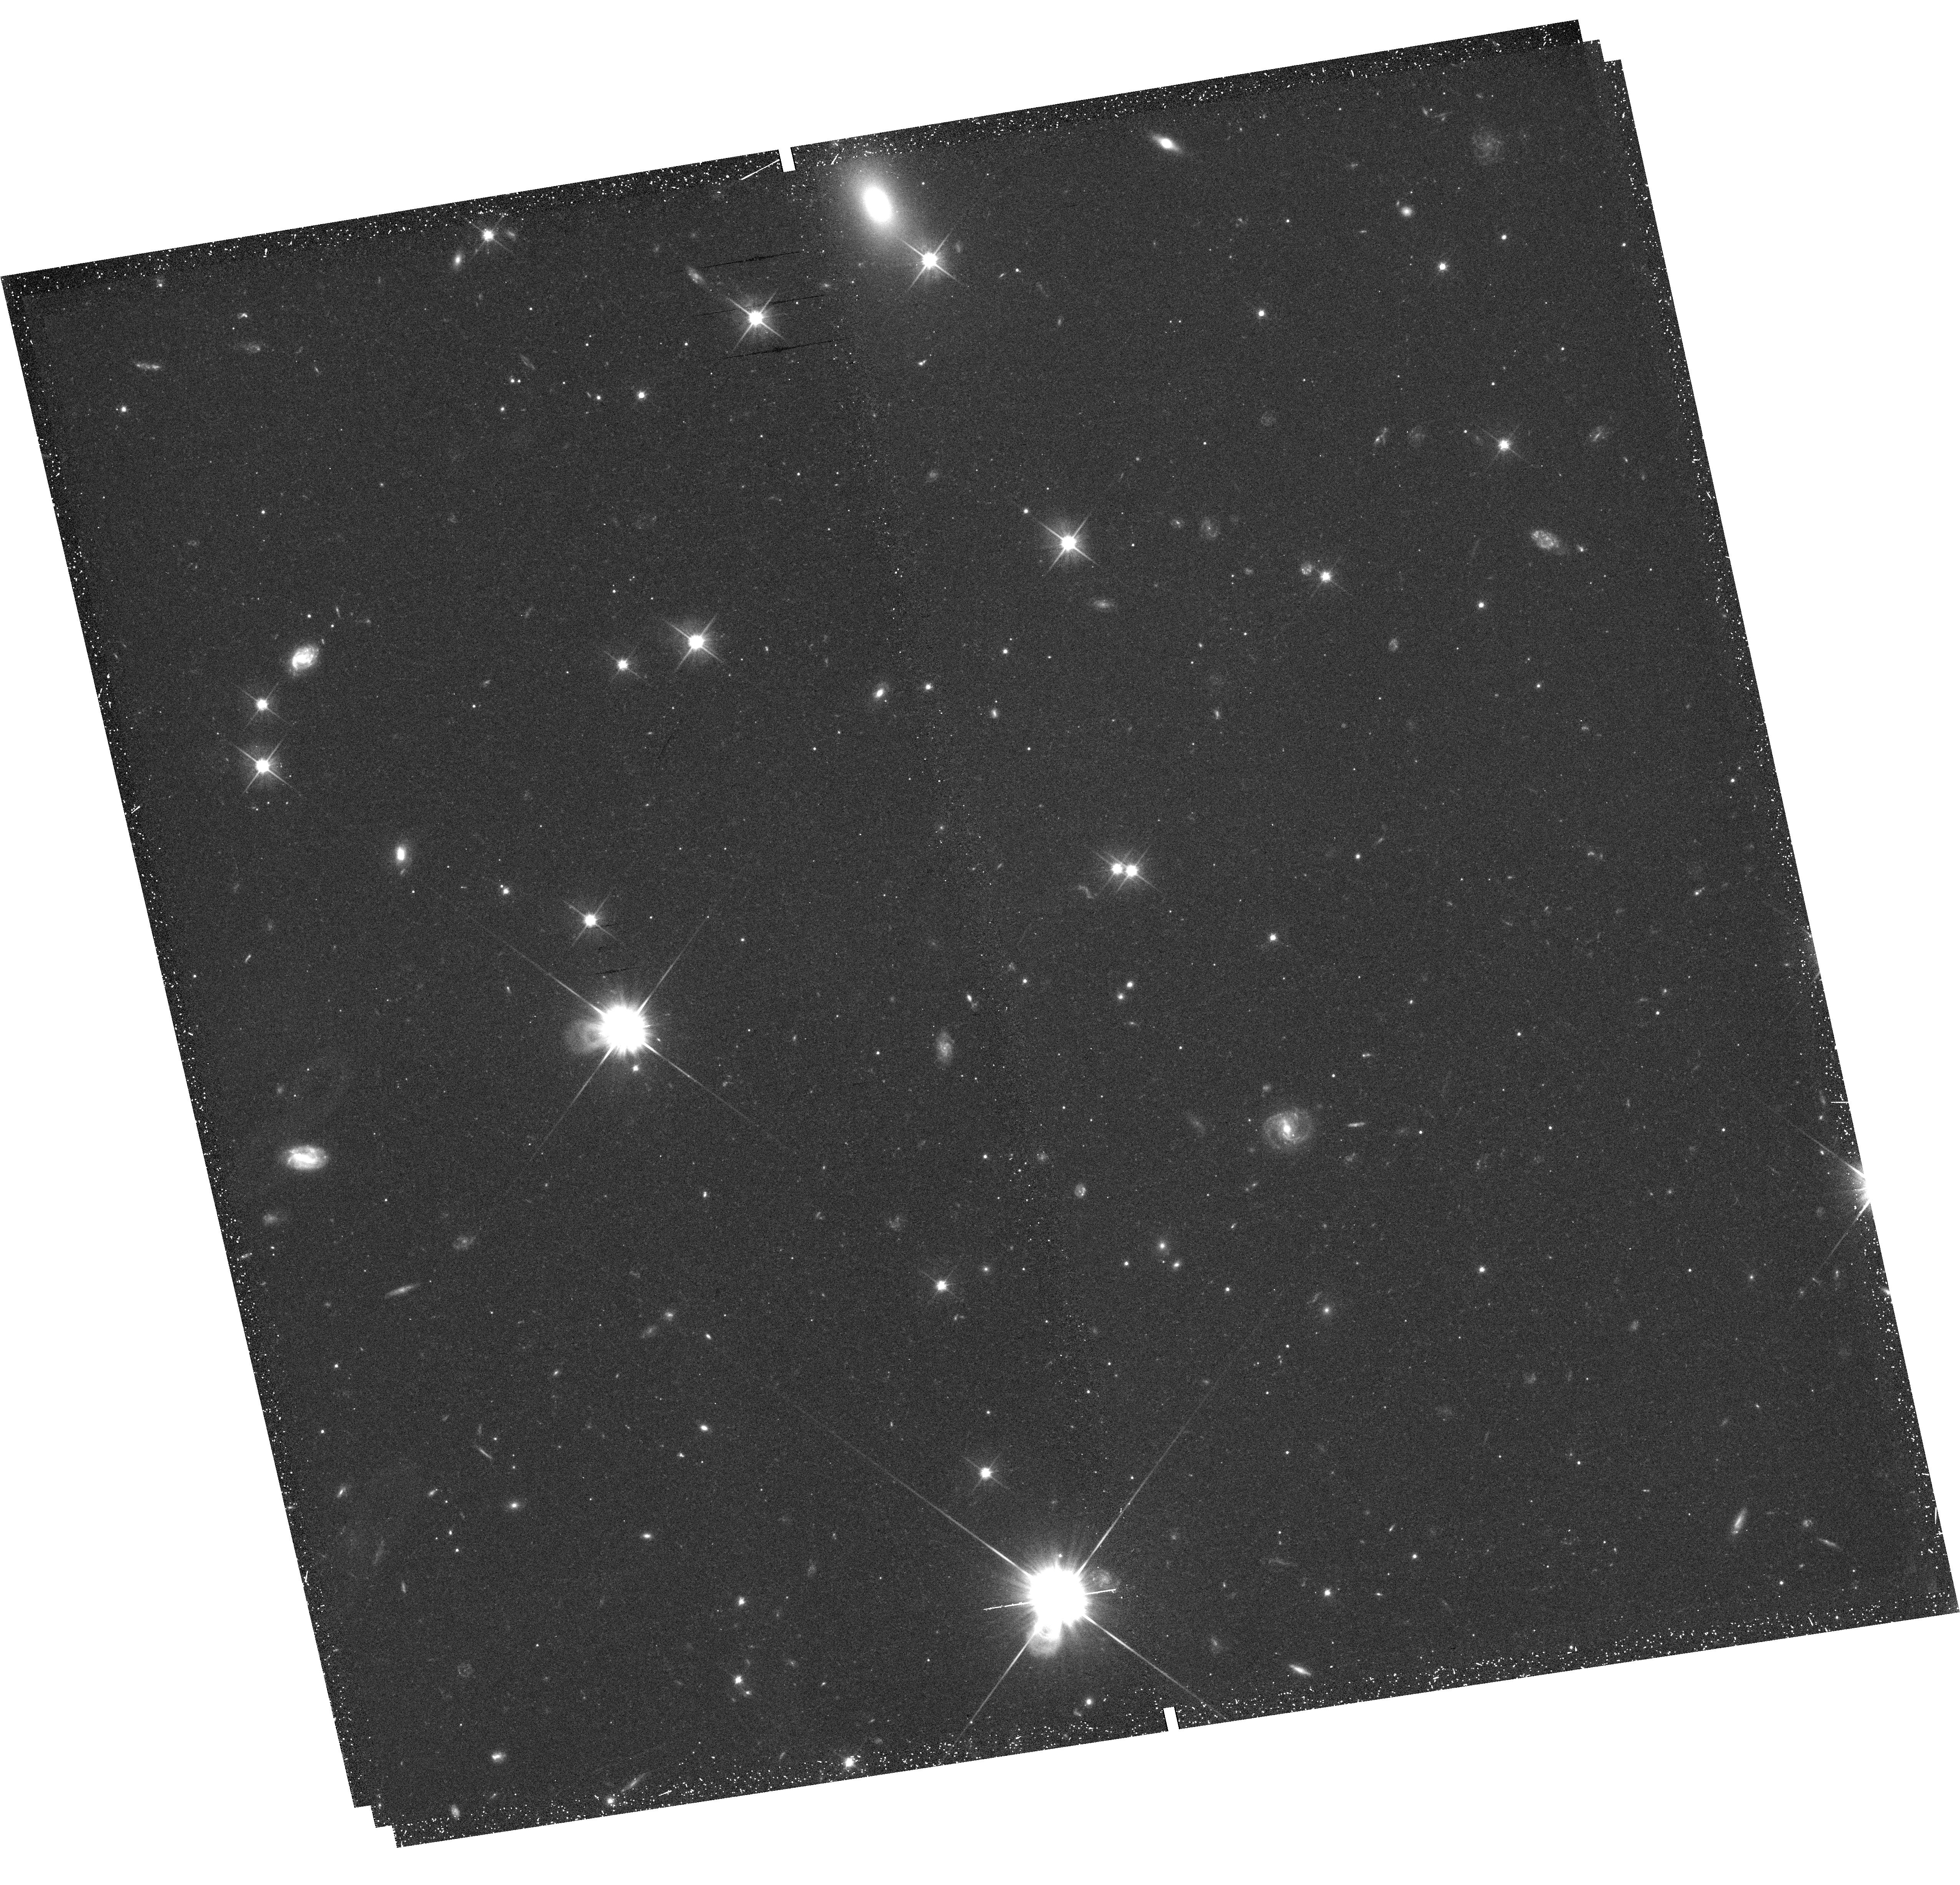
Target: field at RA 14.365°, Dec 41.743°. Instrument: WFC3/UVIS. Filter: F606W. Exposure: 42 min. Observation ID: hst_13375_09_wfc3_uvis_f606w_ic9709

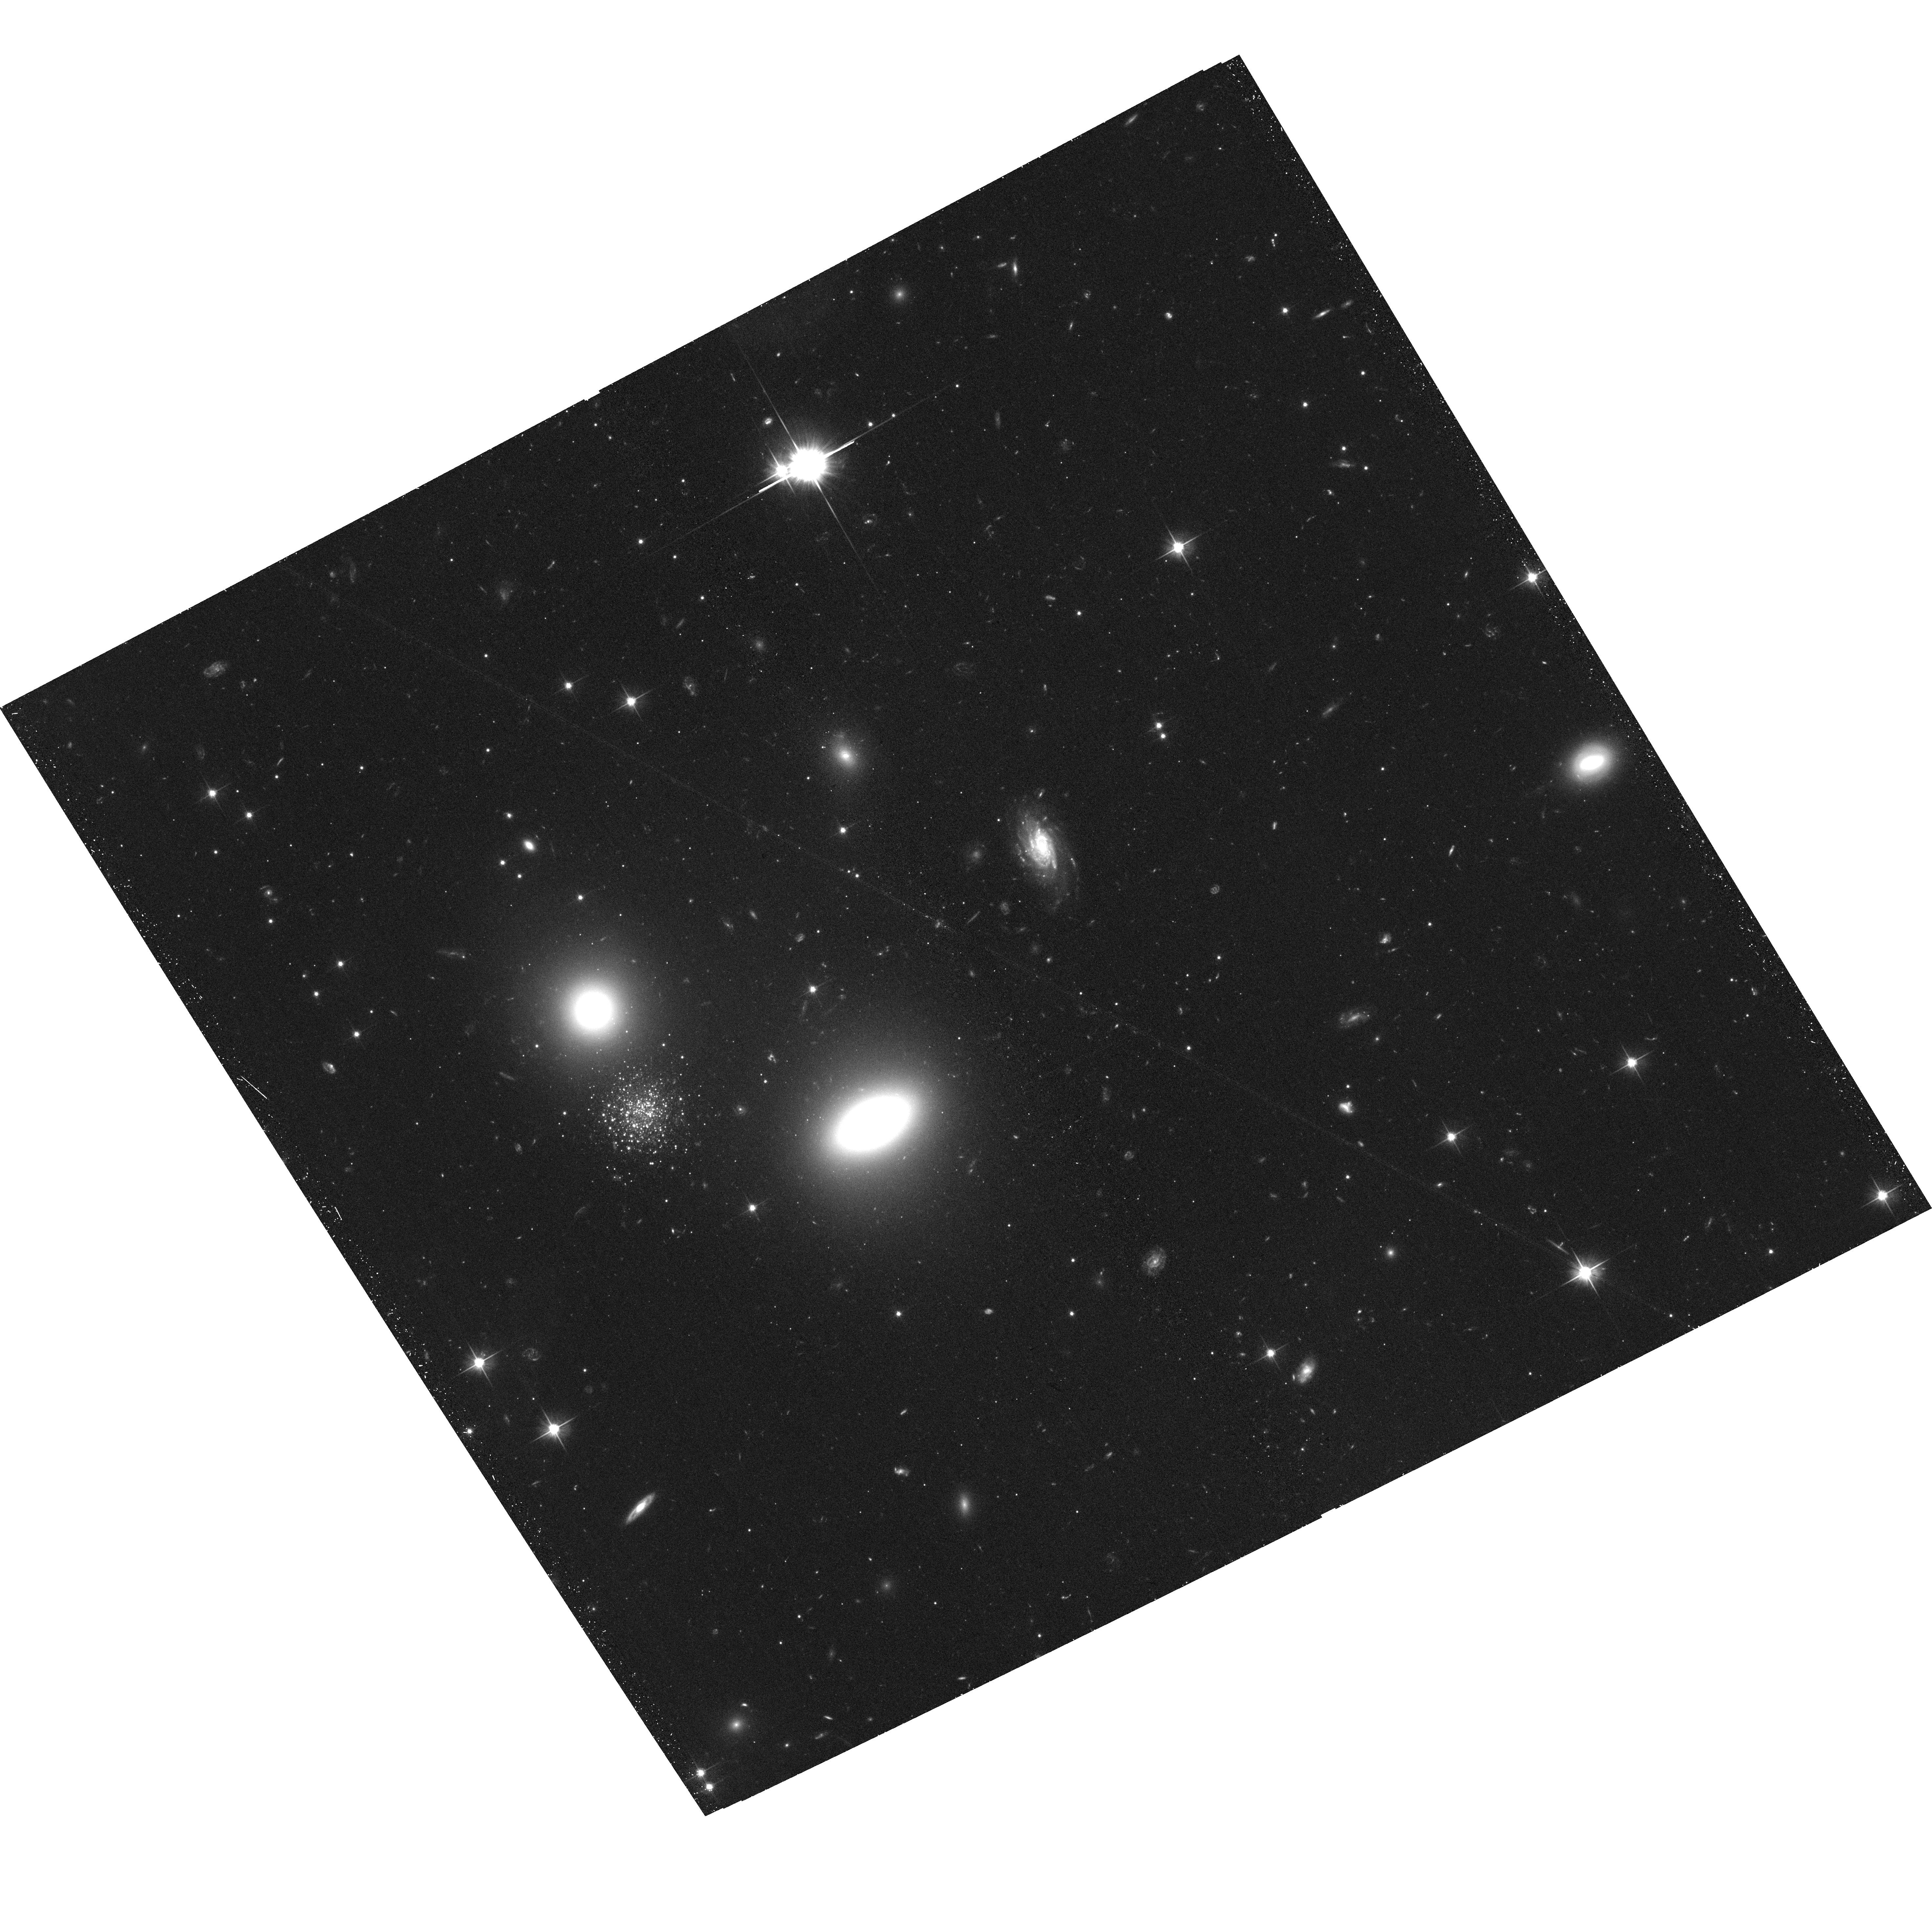
Target: M31-HEC11. Instrument: ACS/WFC. Filter: F606W. Exposure: 40 min. Observation ID: hst_13375_06_acs_wfc_f606w_jc9706

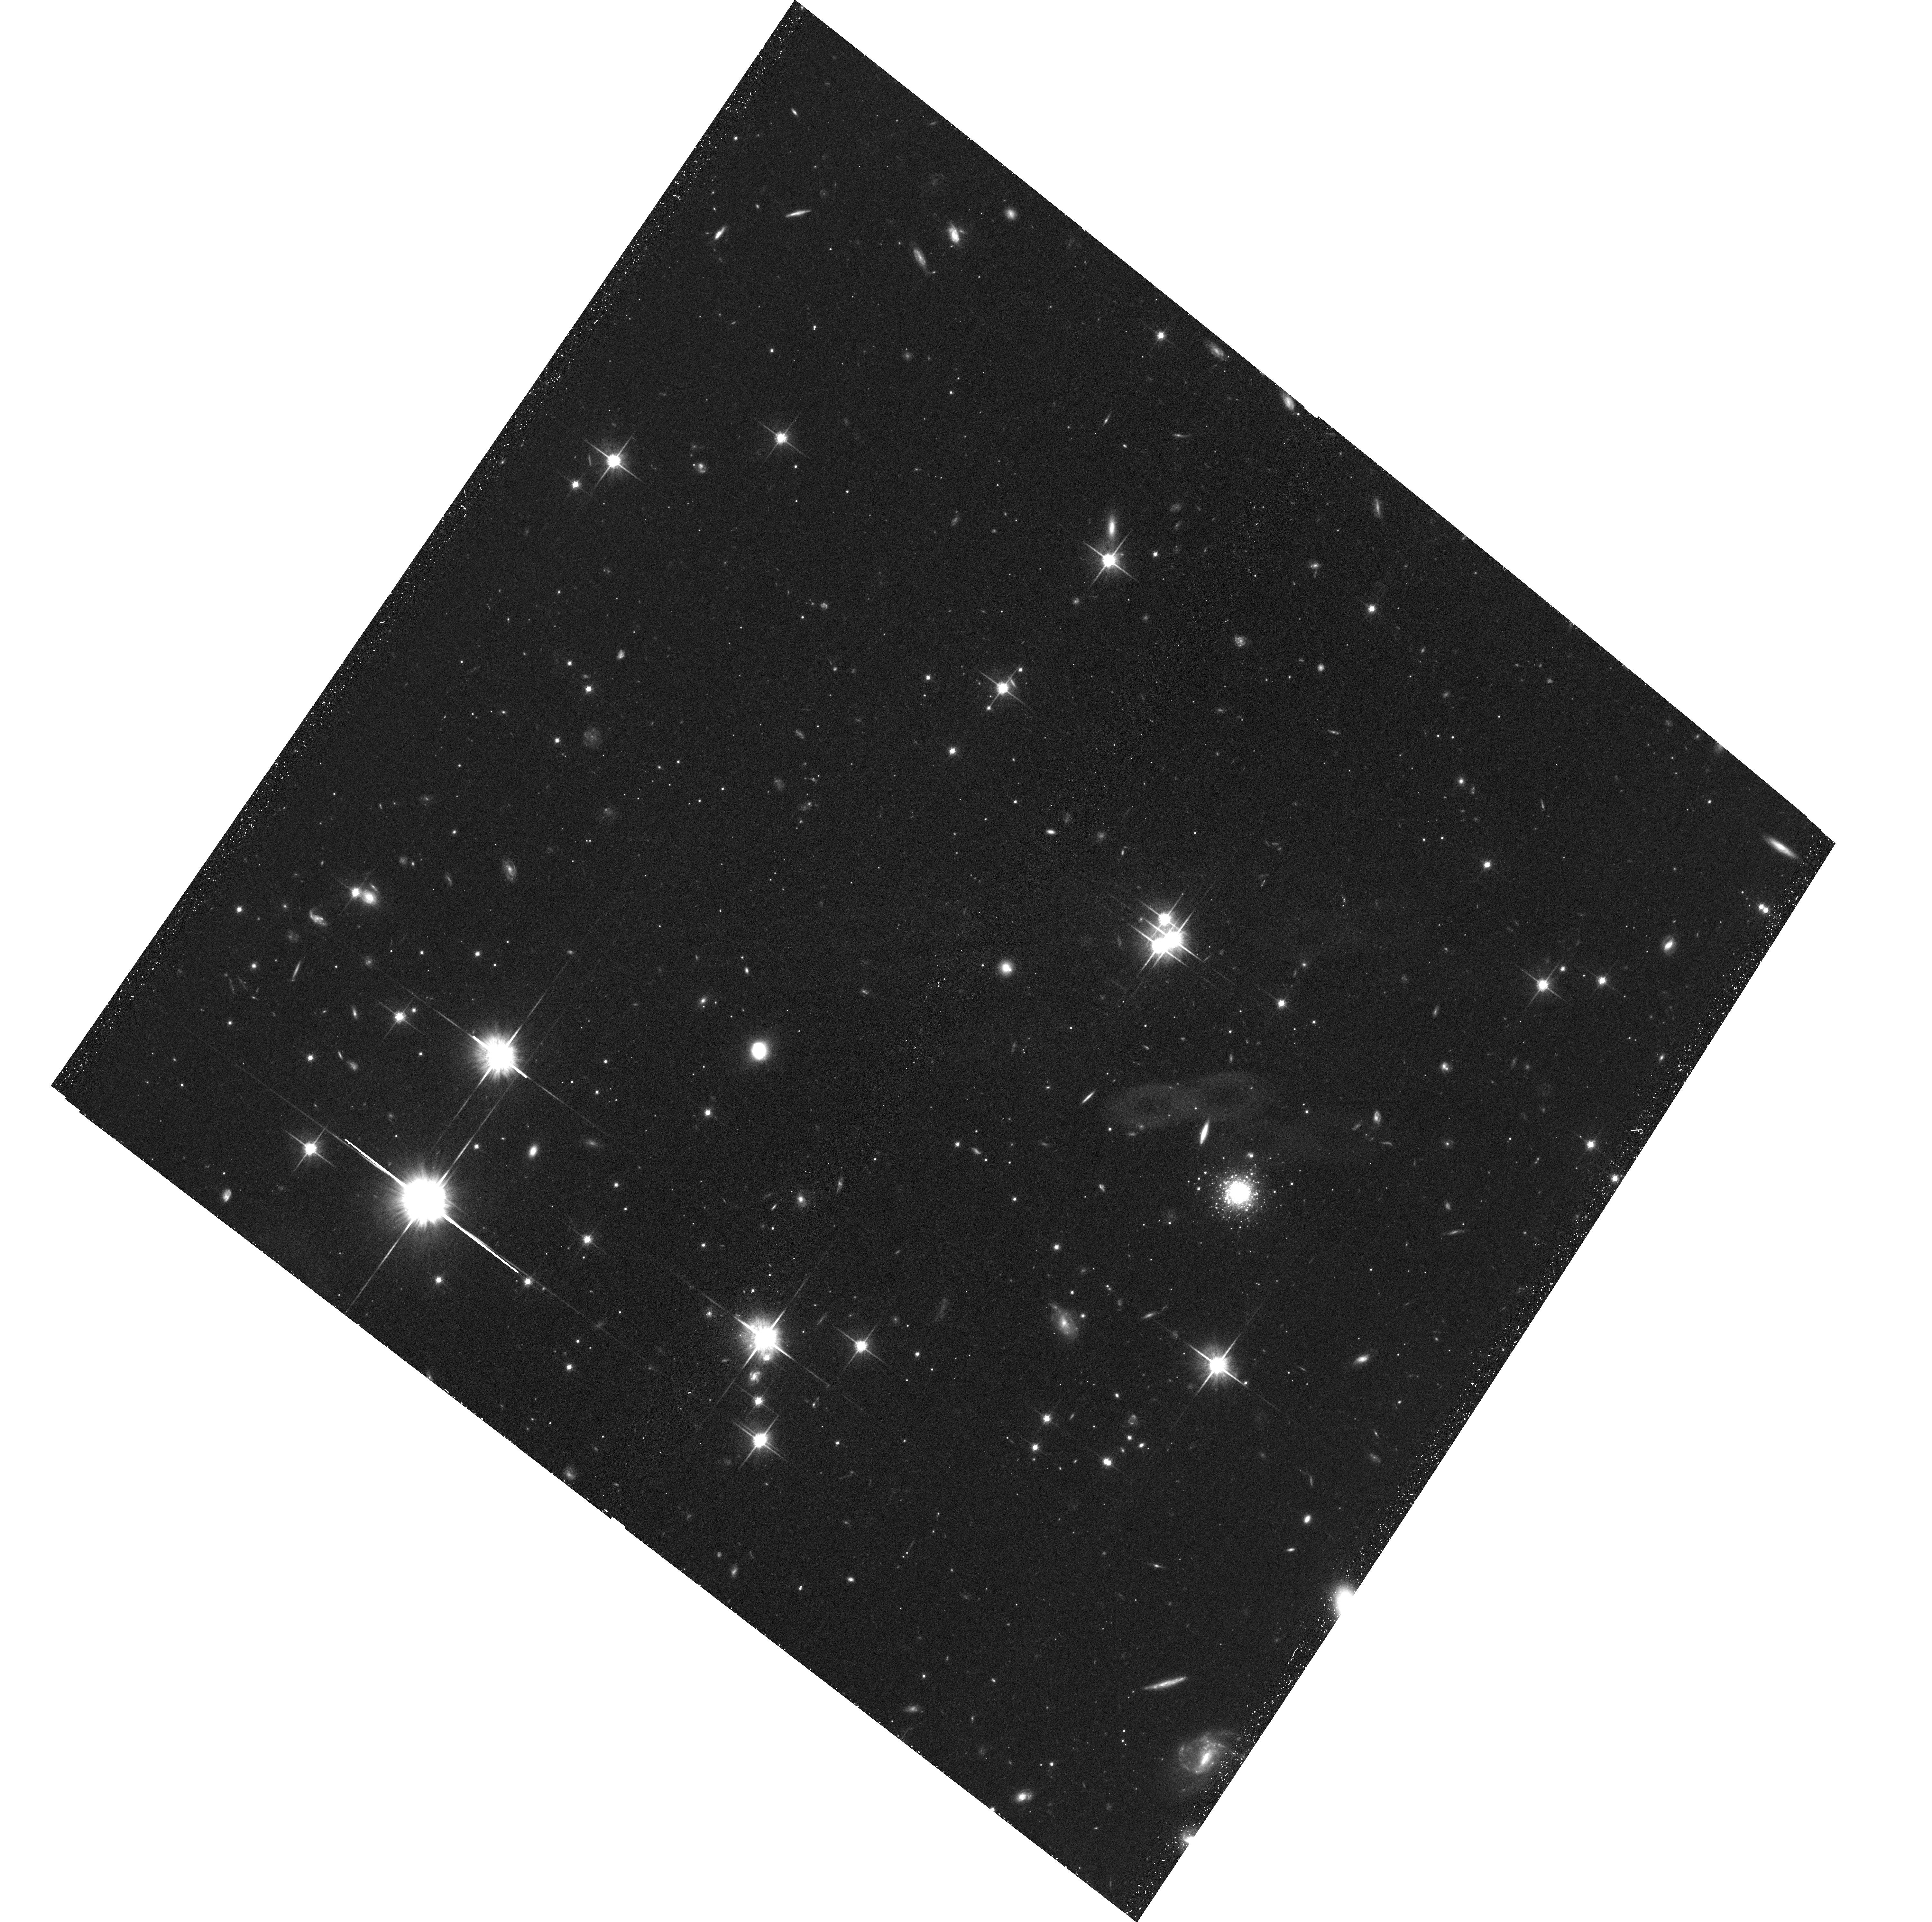
Target: M31-PANDAS-44. Instrument: ACS/WFC. Filter: F814W. Exposure: 43 min. Observation ID: hst_13375_09_acs_wfc_f814w_jc9709

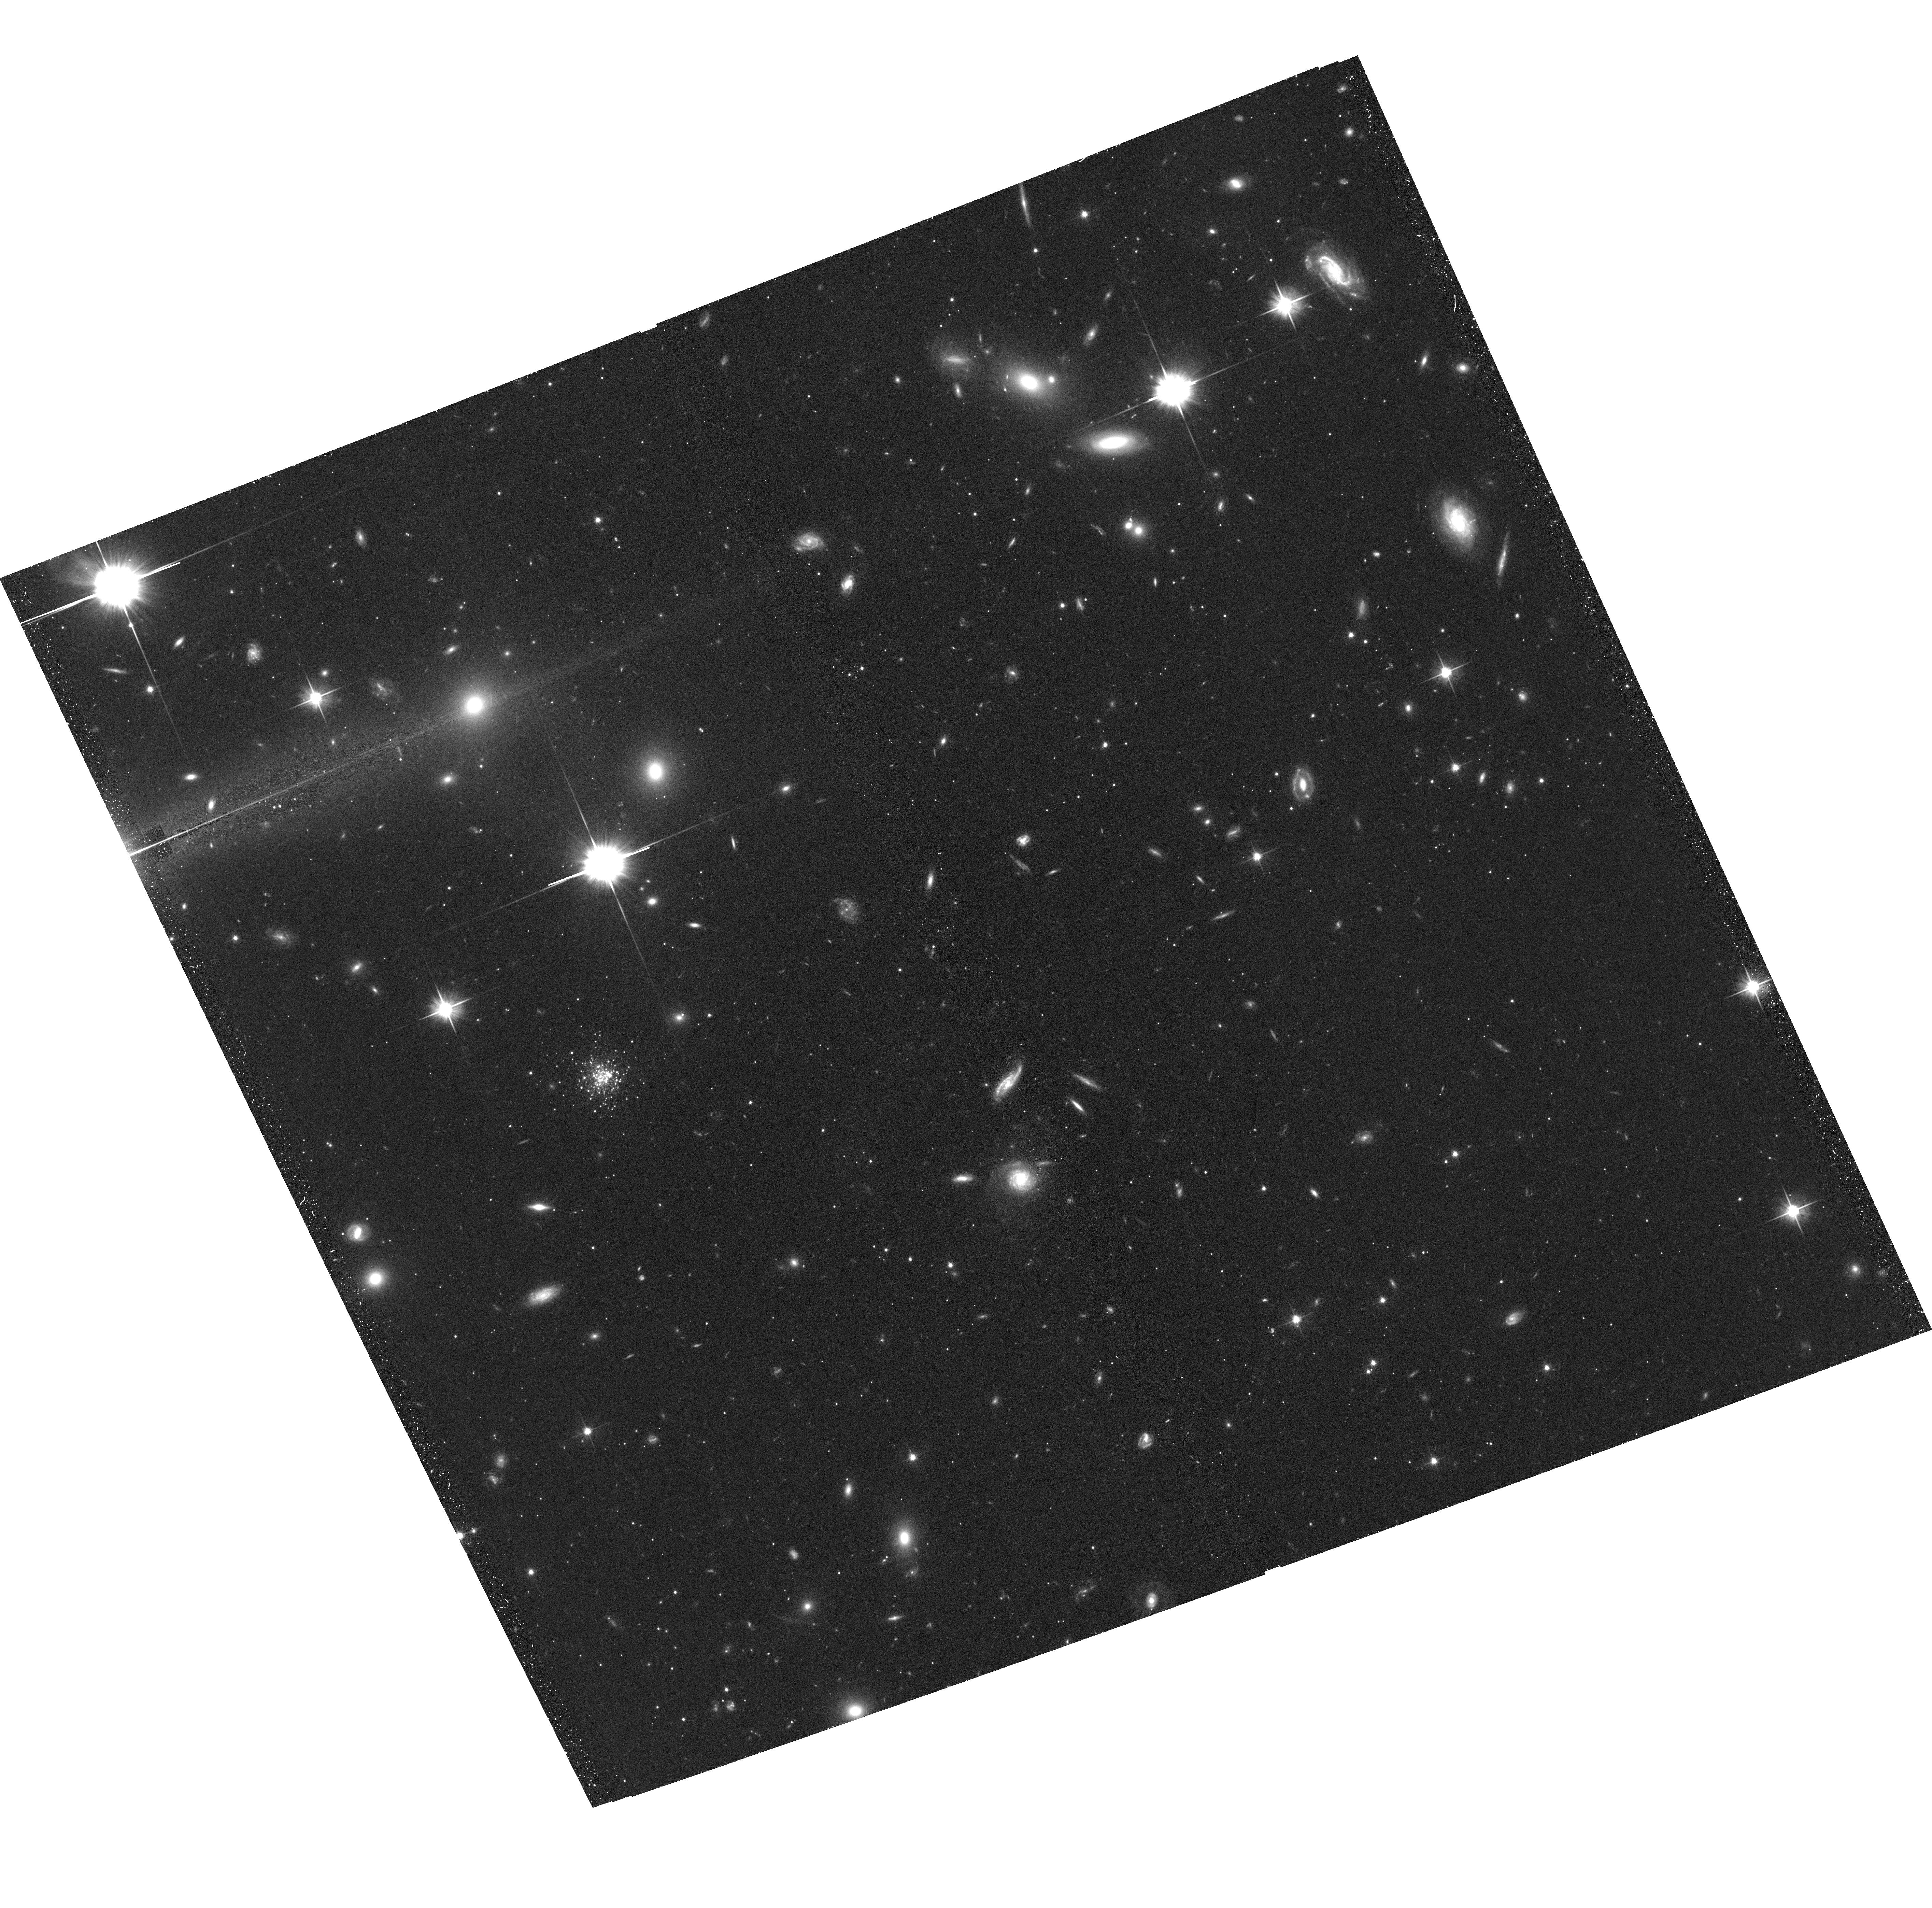
Target: M31-PANDAS-43. Instrument: ACS/WFC. Filter: F606W. Exposure: 41 min. Observation ID: hst_13375_08_acs_wfc_f606w_jc9708

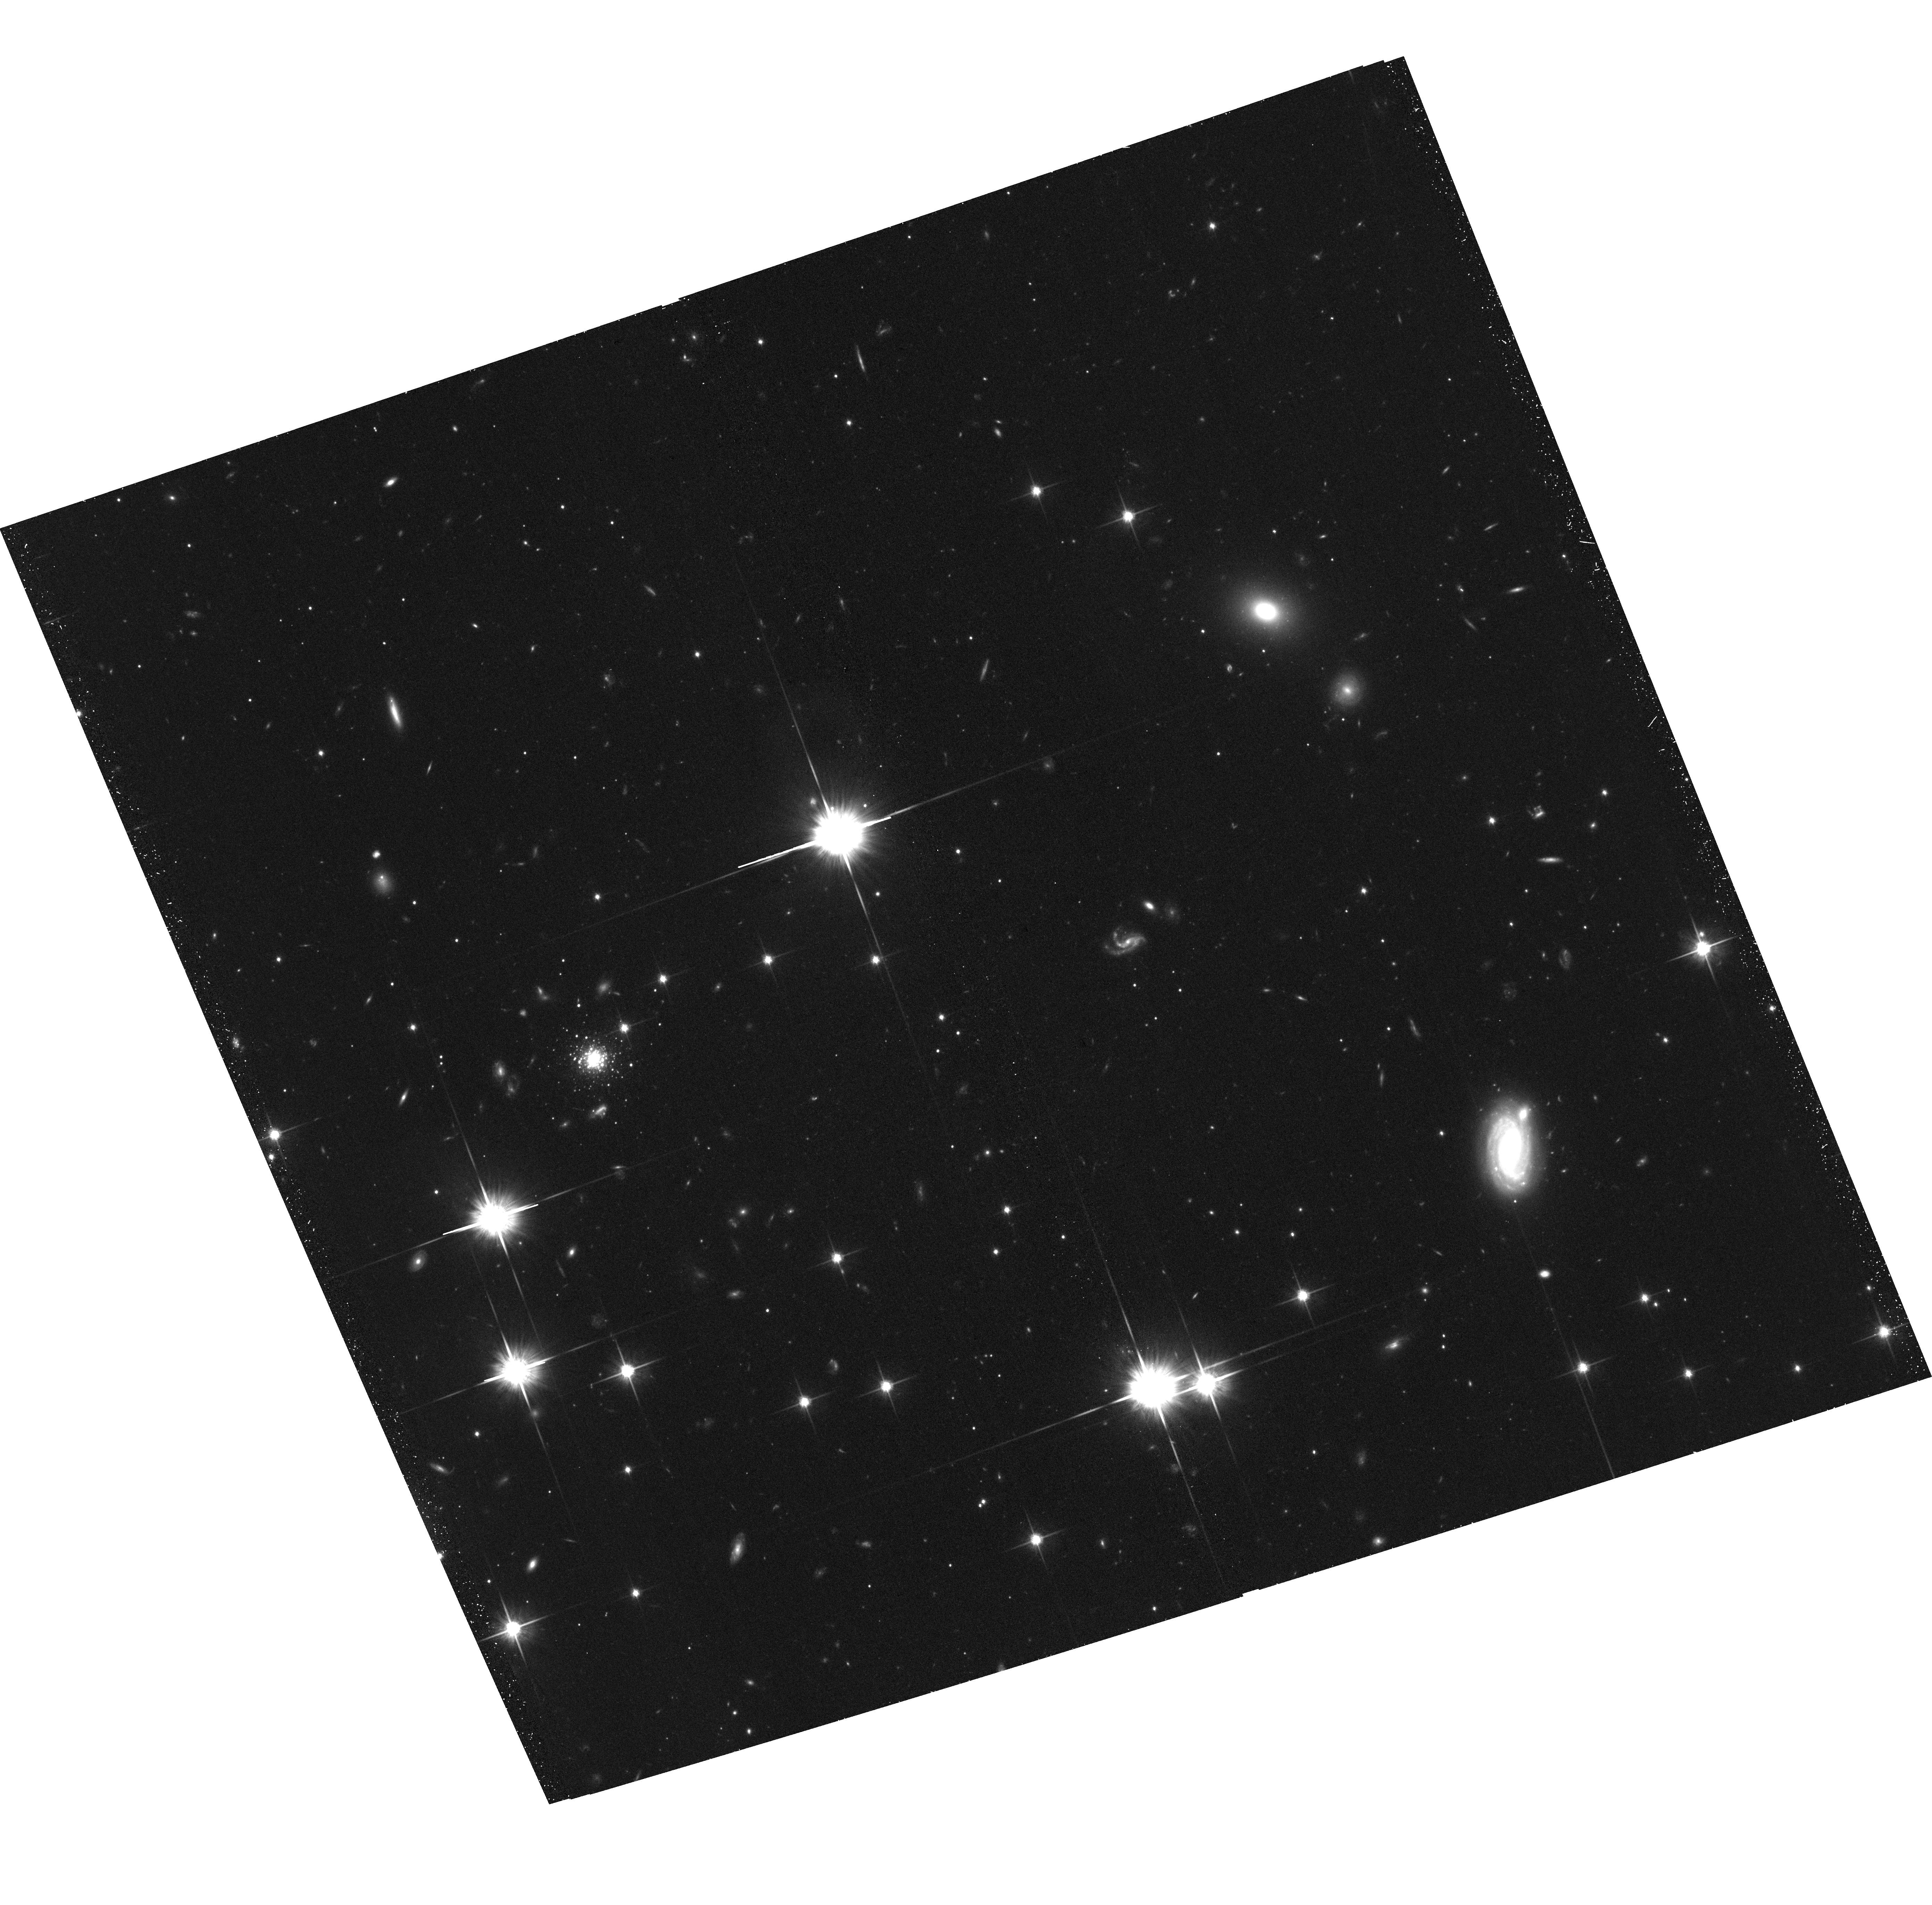
Target: M31-PANDAS-13. Instrument: ACS/WFC. Filter: F814W. Exposure: 43 min. Observation ID: hst_13375_02_acs_wfc_f814w_jc9702

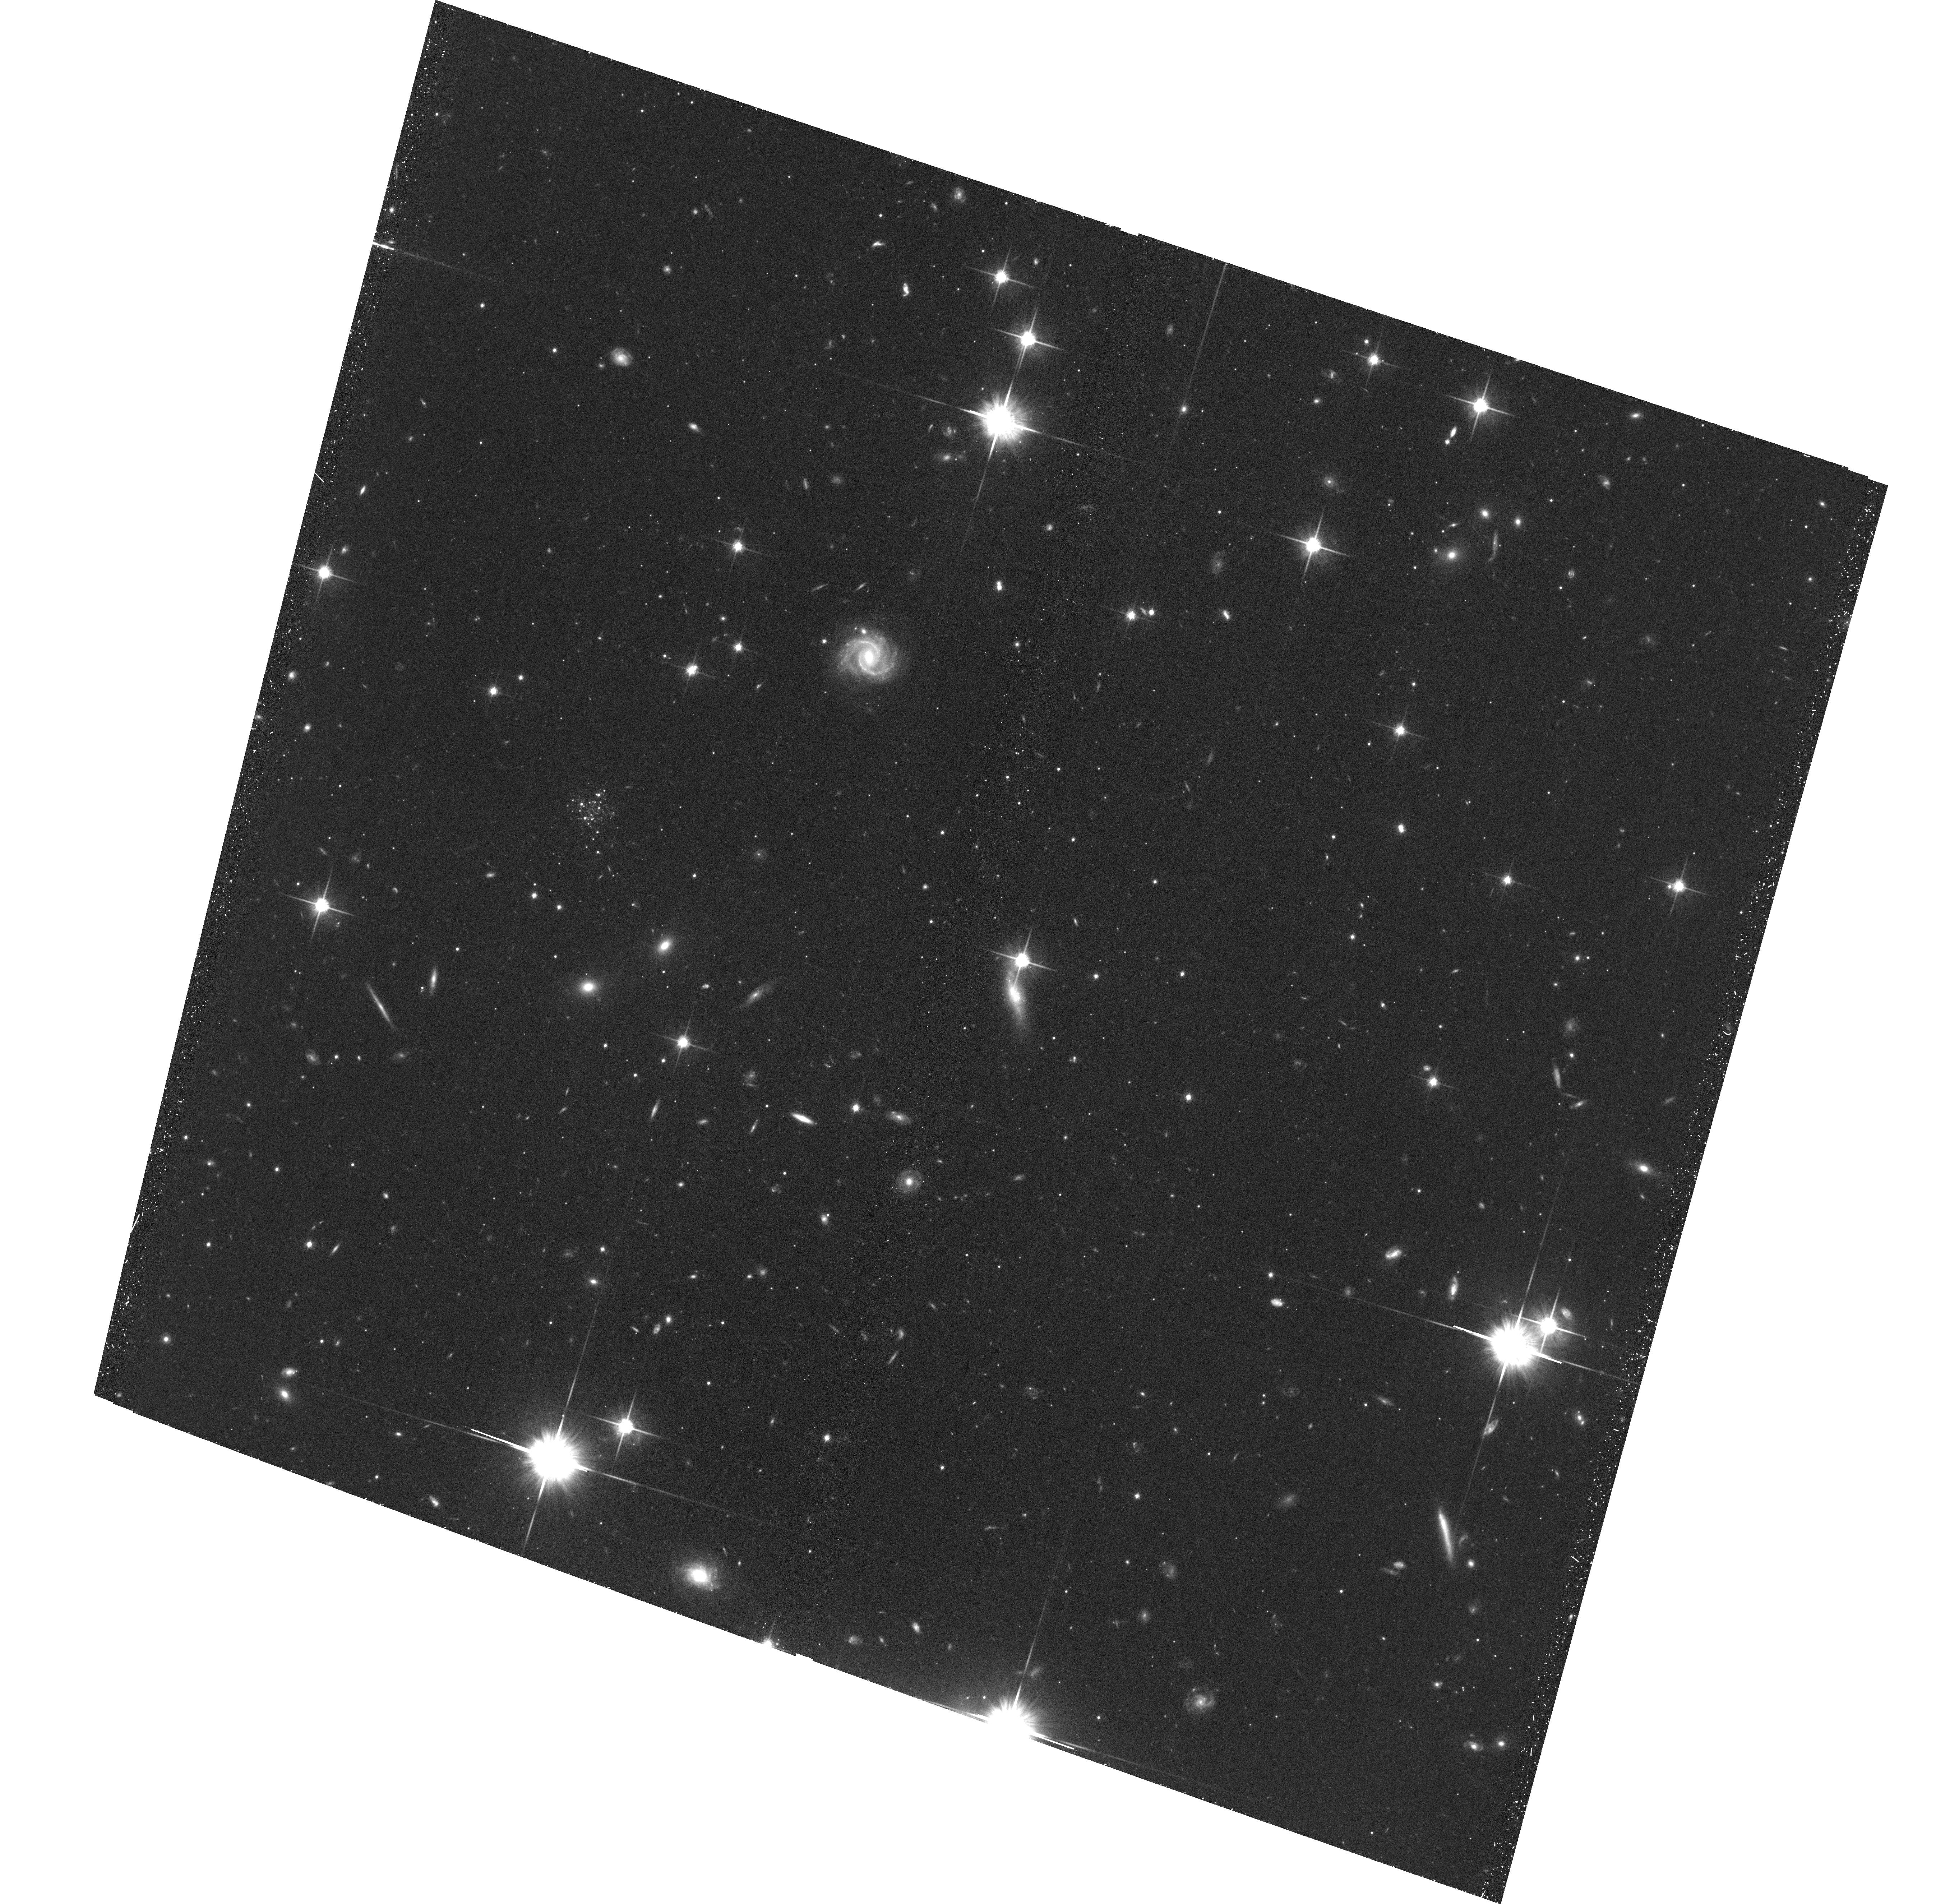
Target: M31-PANDAS-45. Instrument: ACS/WFC. Filter: F814W. Exposure: 43 min. Observation ID: hst_13375_10_acs_wfc_f814w_jc9710

Deep photometry of two accreted families of globular clusters in the remote M31 halo (PI: Mackey, Dougal)

Globular clusters (GCs) are fossil relics from which we can obtain critical insights into the merger and accretion events that underlie hierarchical galaxy assembly. As part of the major Pan-Andromeda Archaeological Survey (PAndAS) we have discovered two groups of GCs that closely trace narrow stellar debris streams in the M31 halo. These clearly represent two distinct accreted families of GCs - the only known examples apart from the few Galactic GCs arriving with the Sagittarius dwarf. We propose to obtain deep ACS imaging of 14 GCs spanning these two accreted families, allowing us to measure the constituent stellar populations, line-of-sight distance, and structural parameters of each object. We will, for the first time, quantify the typical properties of accreted GCs in the M31 halo as well as the degree of variation amongst them, and how closely they correspond to the suspected accreted GC population in the Milky Way. Combined with new radial velocity measurements for the GCs, our proposed observations will allow us to trace the 3D orbits of the two streams within the M31 halo, and thus break the main degeneracies that plague numerical models designed to probe the gravitational potential and distribution of dark mass.